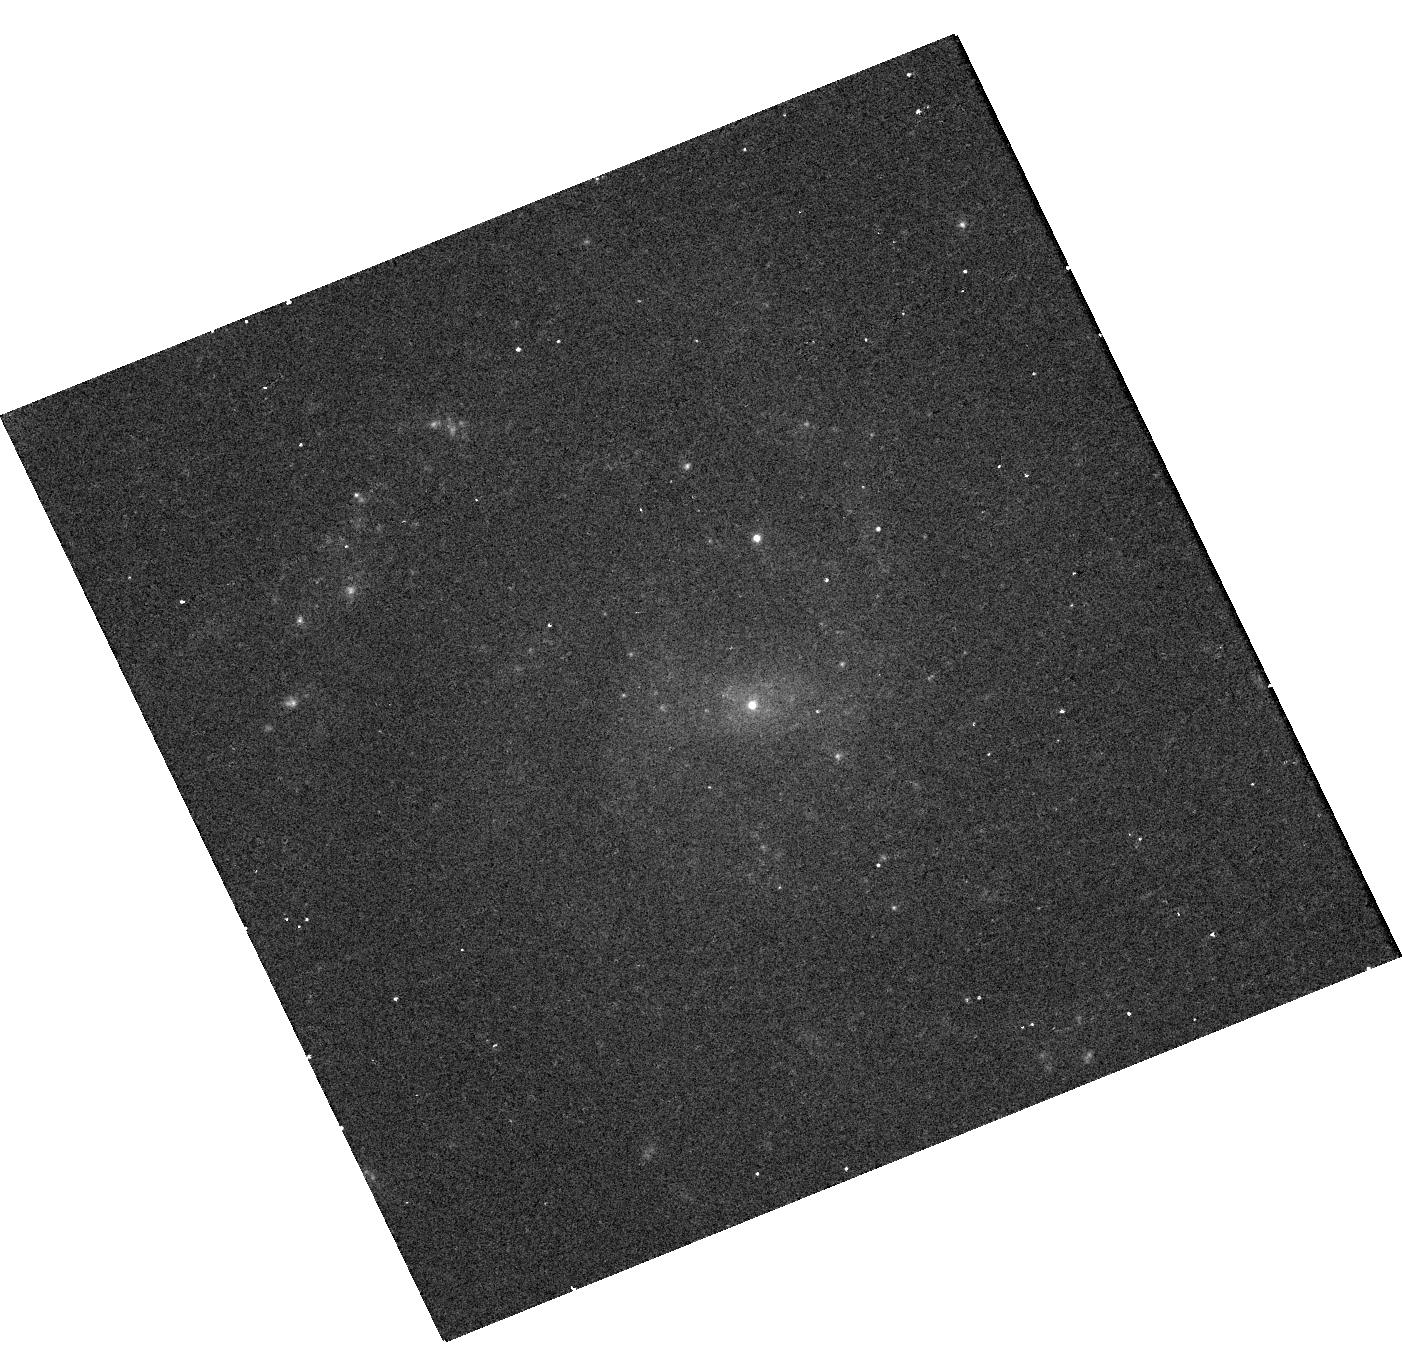
Target: J010607.17+004633.6
Instrument: WFC3/UVIS
Filter: F475W
Exposure: 10 min
Observation ID: hst_16843_02_wfc3_uvis_f475w_ierc02

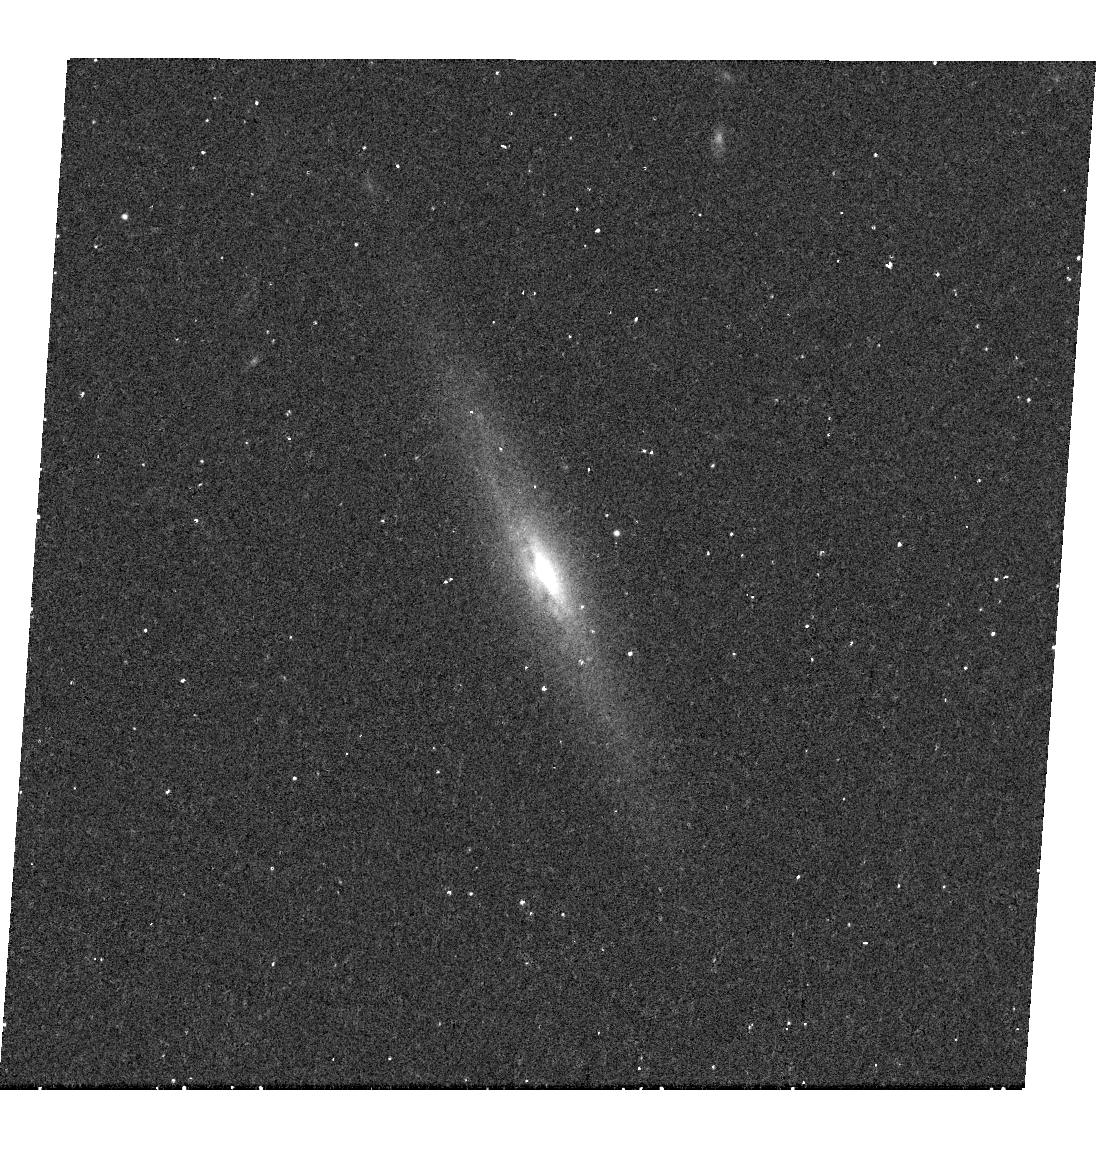
Target: J122603.63+081519.0
Instrument: WFC3/UVIS
Filter: F680N
Exposure: 17 min
Observation ID: hst_16843_08_wfc3_uvis_f680n_ierc08

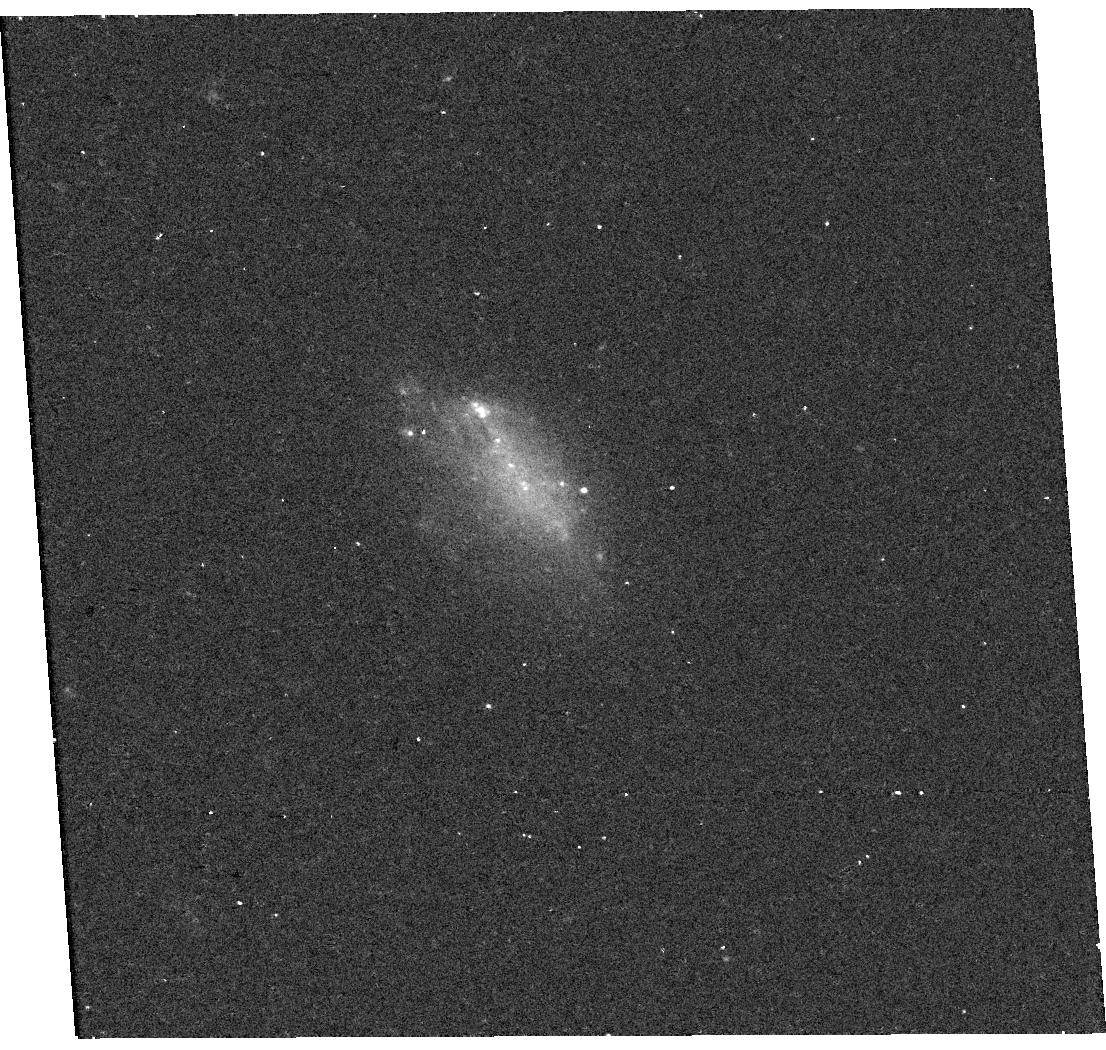
Target: J090313.10+482415.5
Instrument: WFC3/UVIS
Filter: F475W
Exposure: 10 min
Observation ID: hst_16843_03_wfc3_uvis_f475w_ierc03

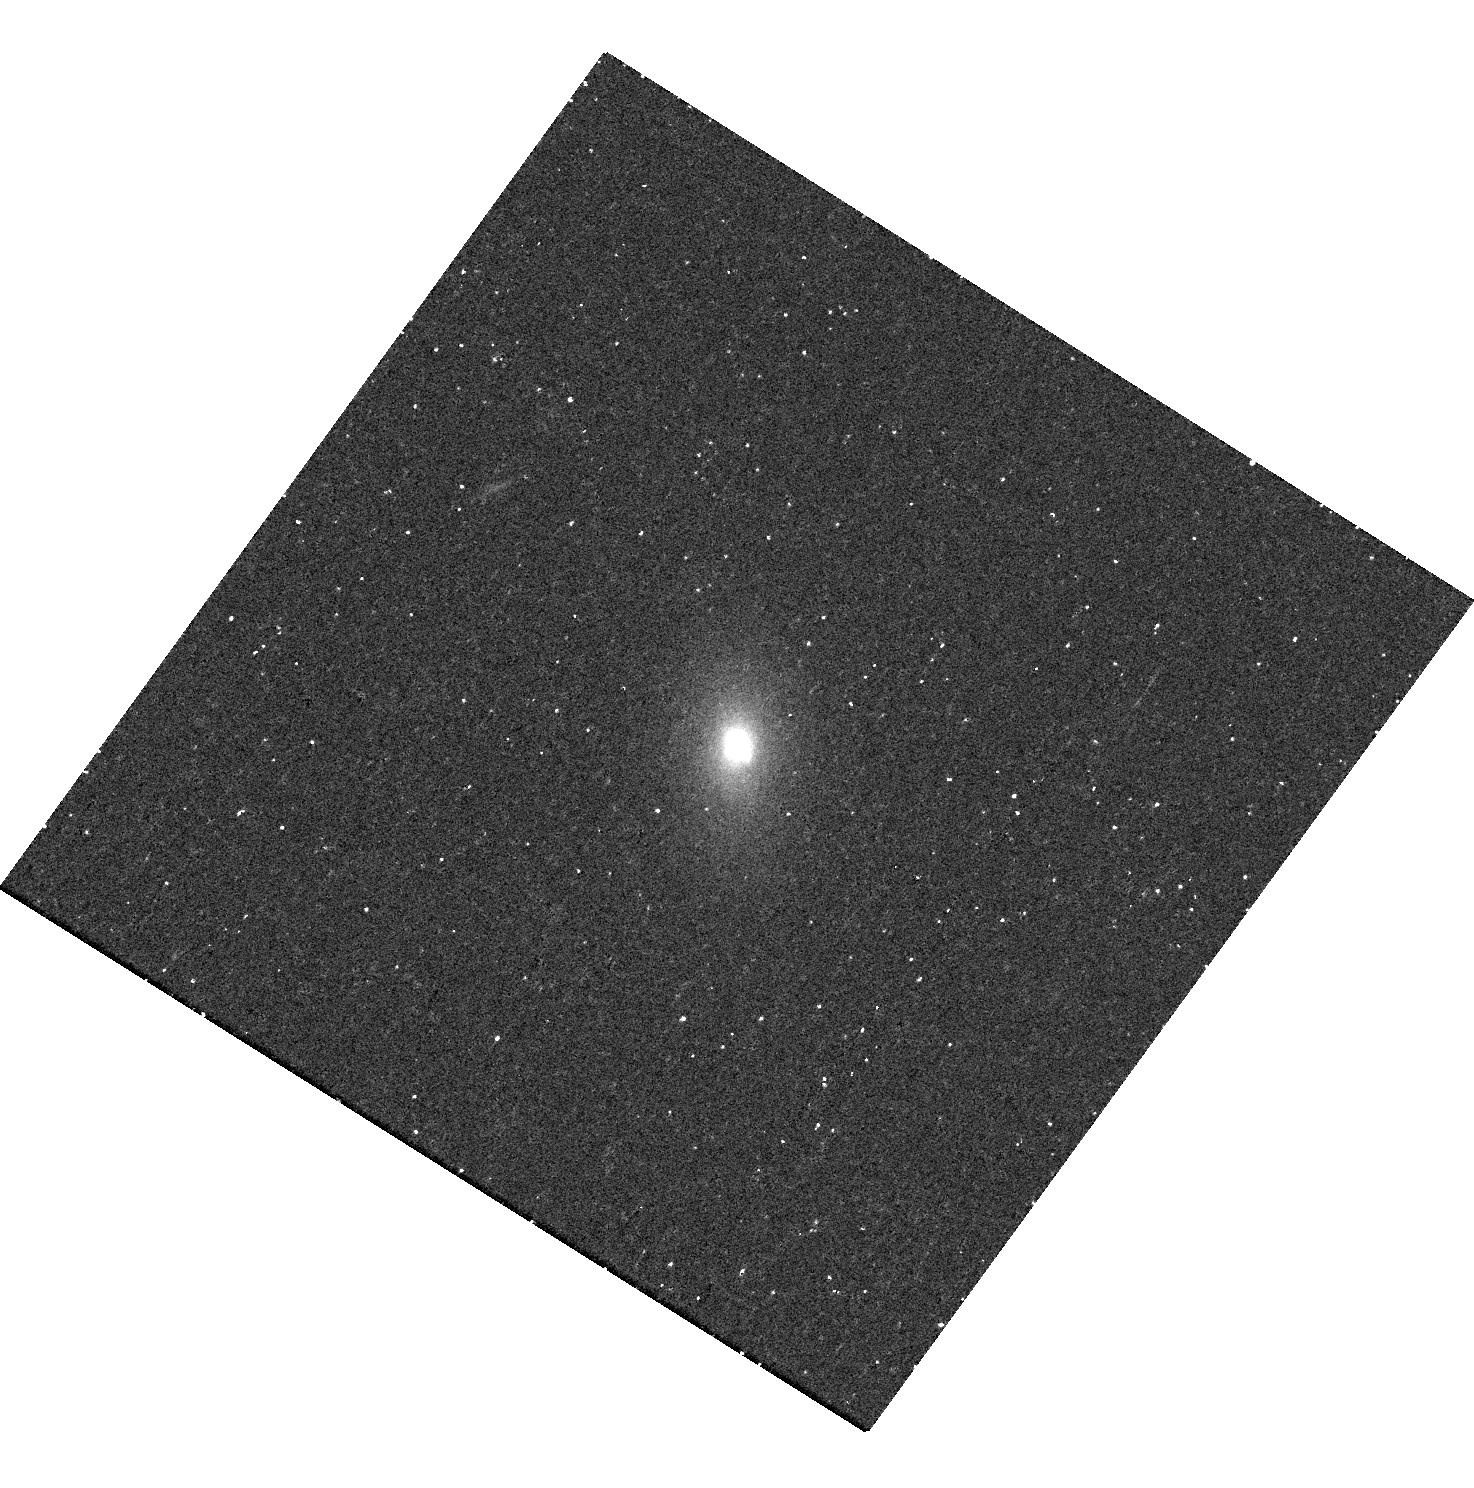
Target: J122011.25+302008.1
Instrument: WFC3/UVIS
Filter: F680N
Exposure: 18 min
Observation ID: hst_16843_07_wfc3_uvis_f680n_ierc07

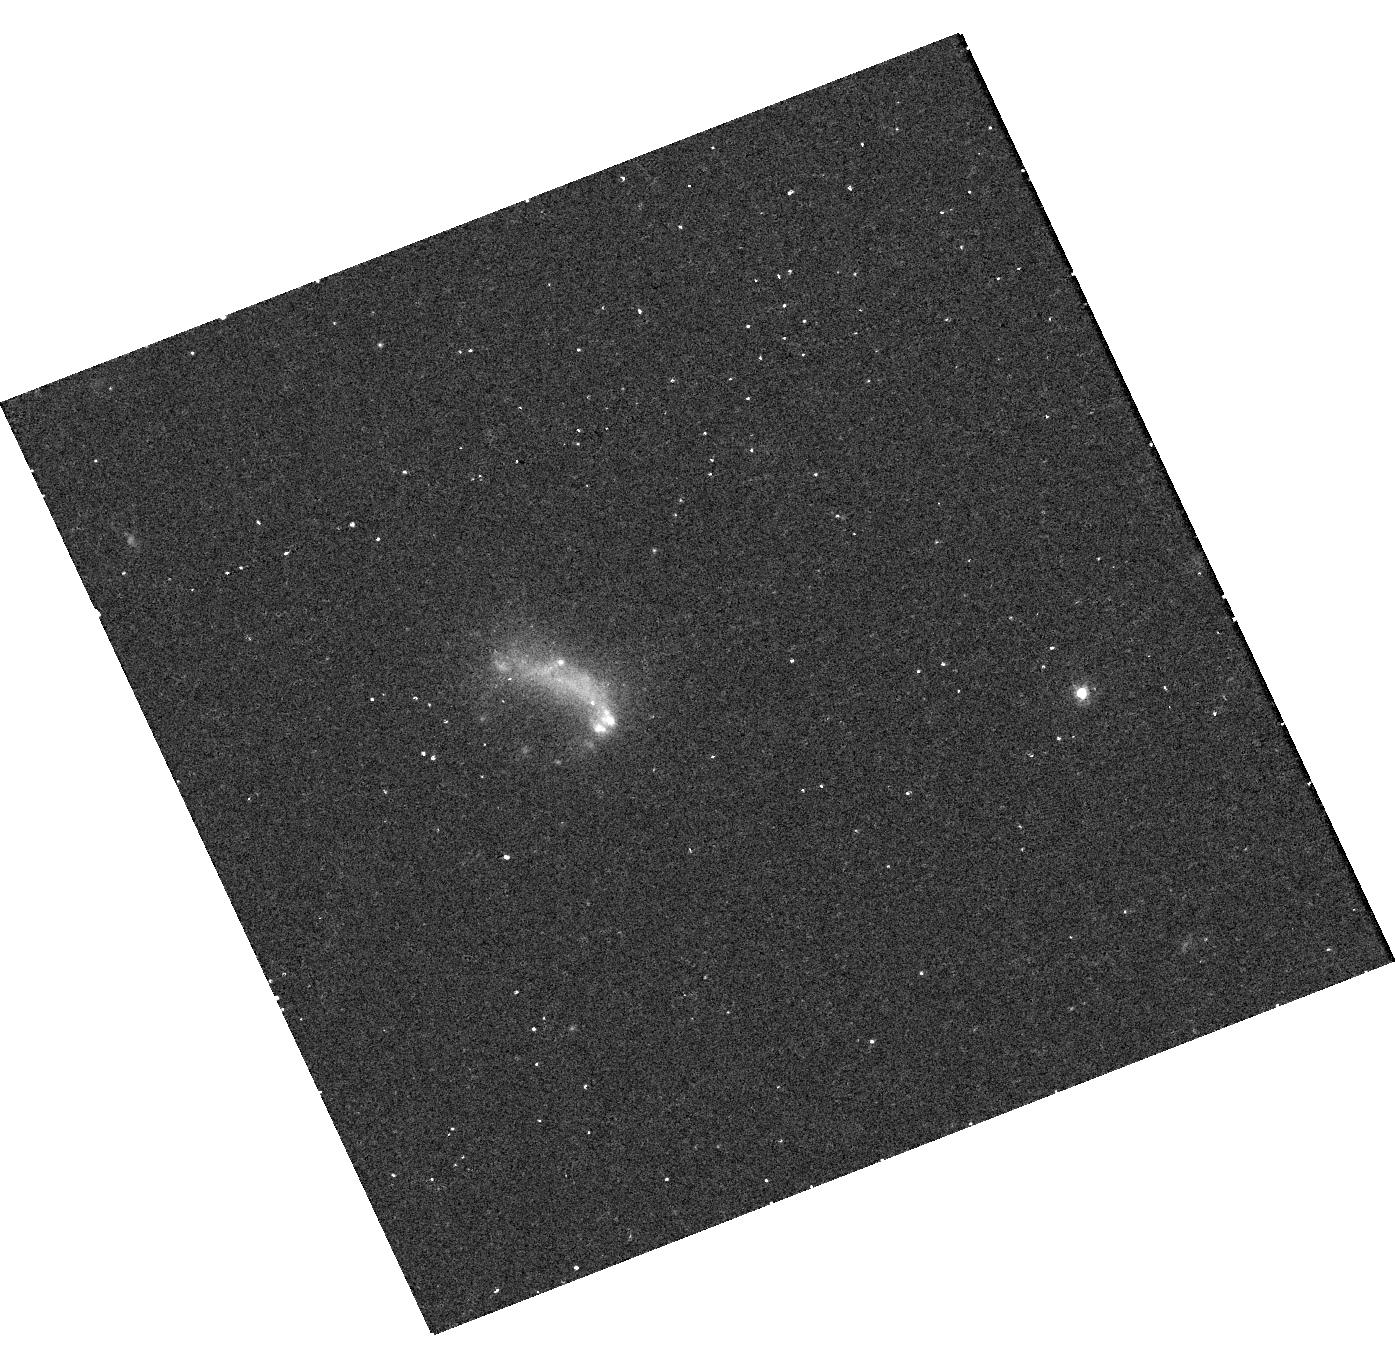
Target: J001900.30+150710.9
Instrument: WFC3/UVIS
Filter: F680N
Exposure: 18 min
Observation ID: hst_16843_01_wfc3_uvis_f680n_ierc01

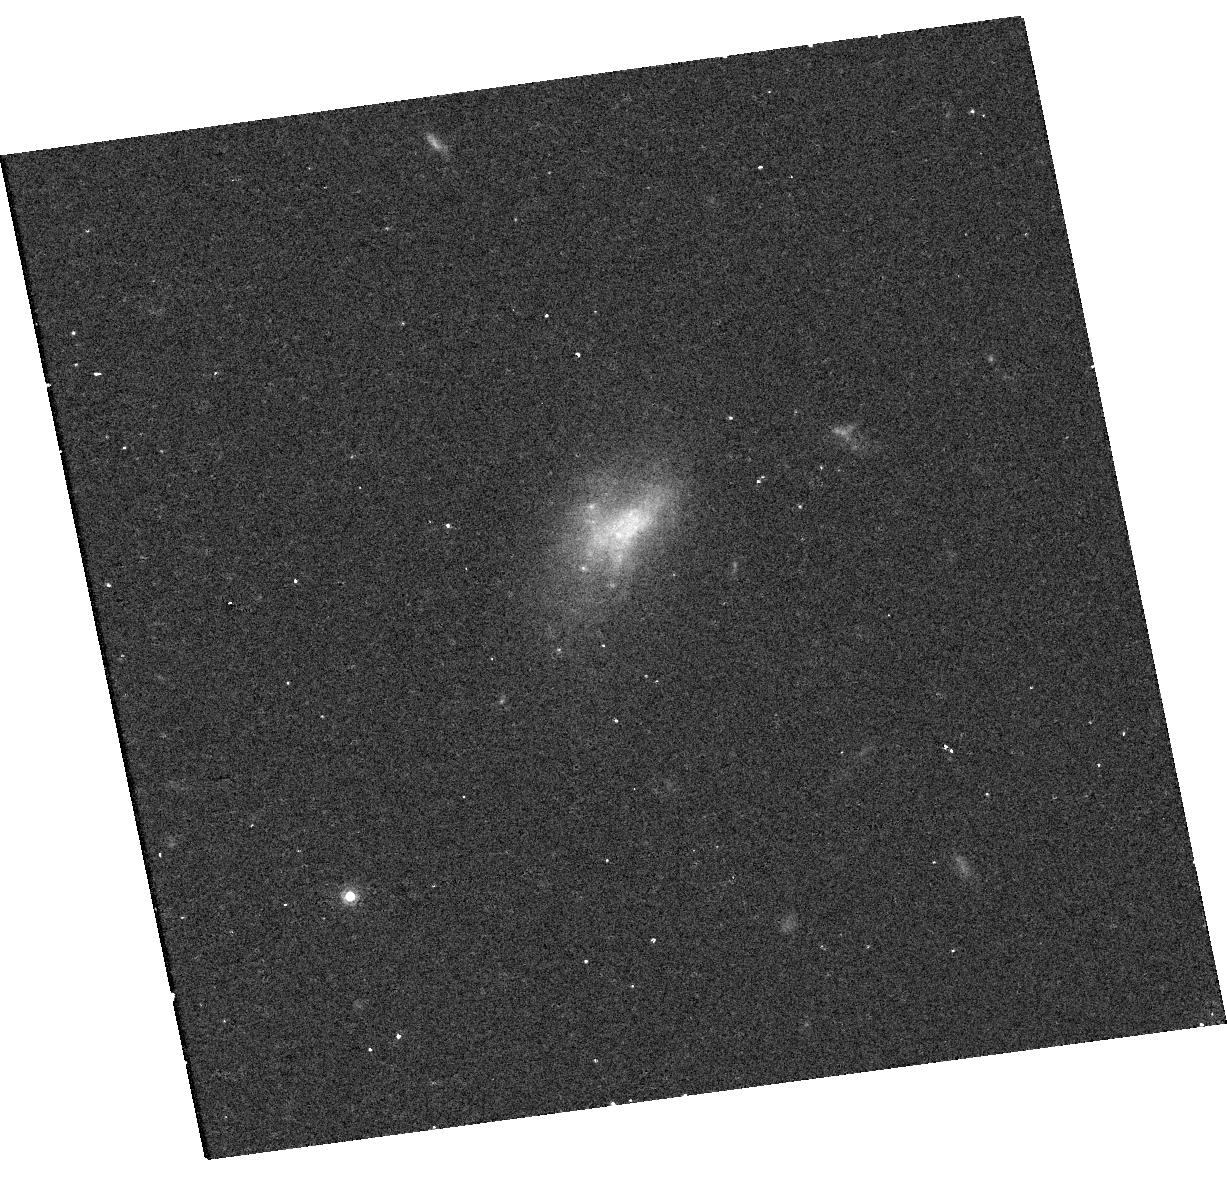
Target: J090908.65+565522.1
Instrument: WFC3/UVIS
Filter: F814W
Exposure: 12 min
Observation ID: hst_16843_04_wfc3_uvis_f814w_ierc04

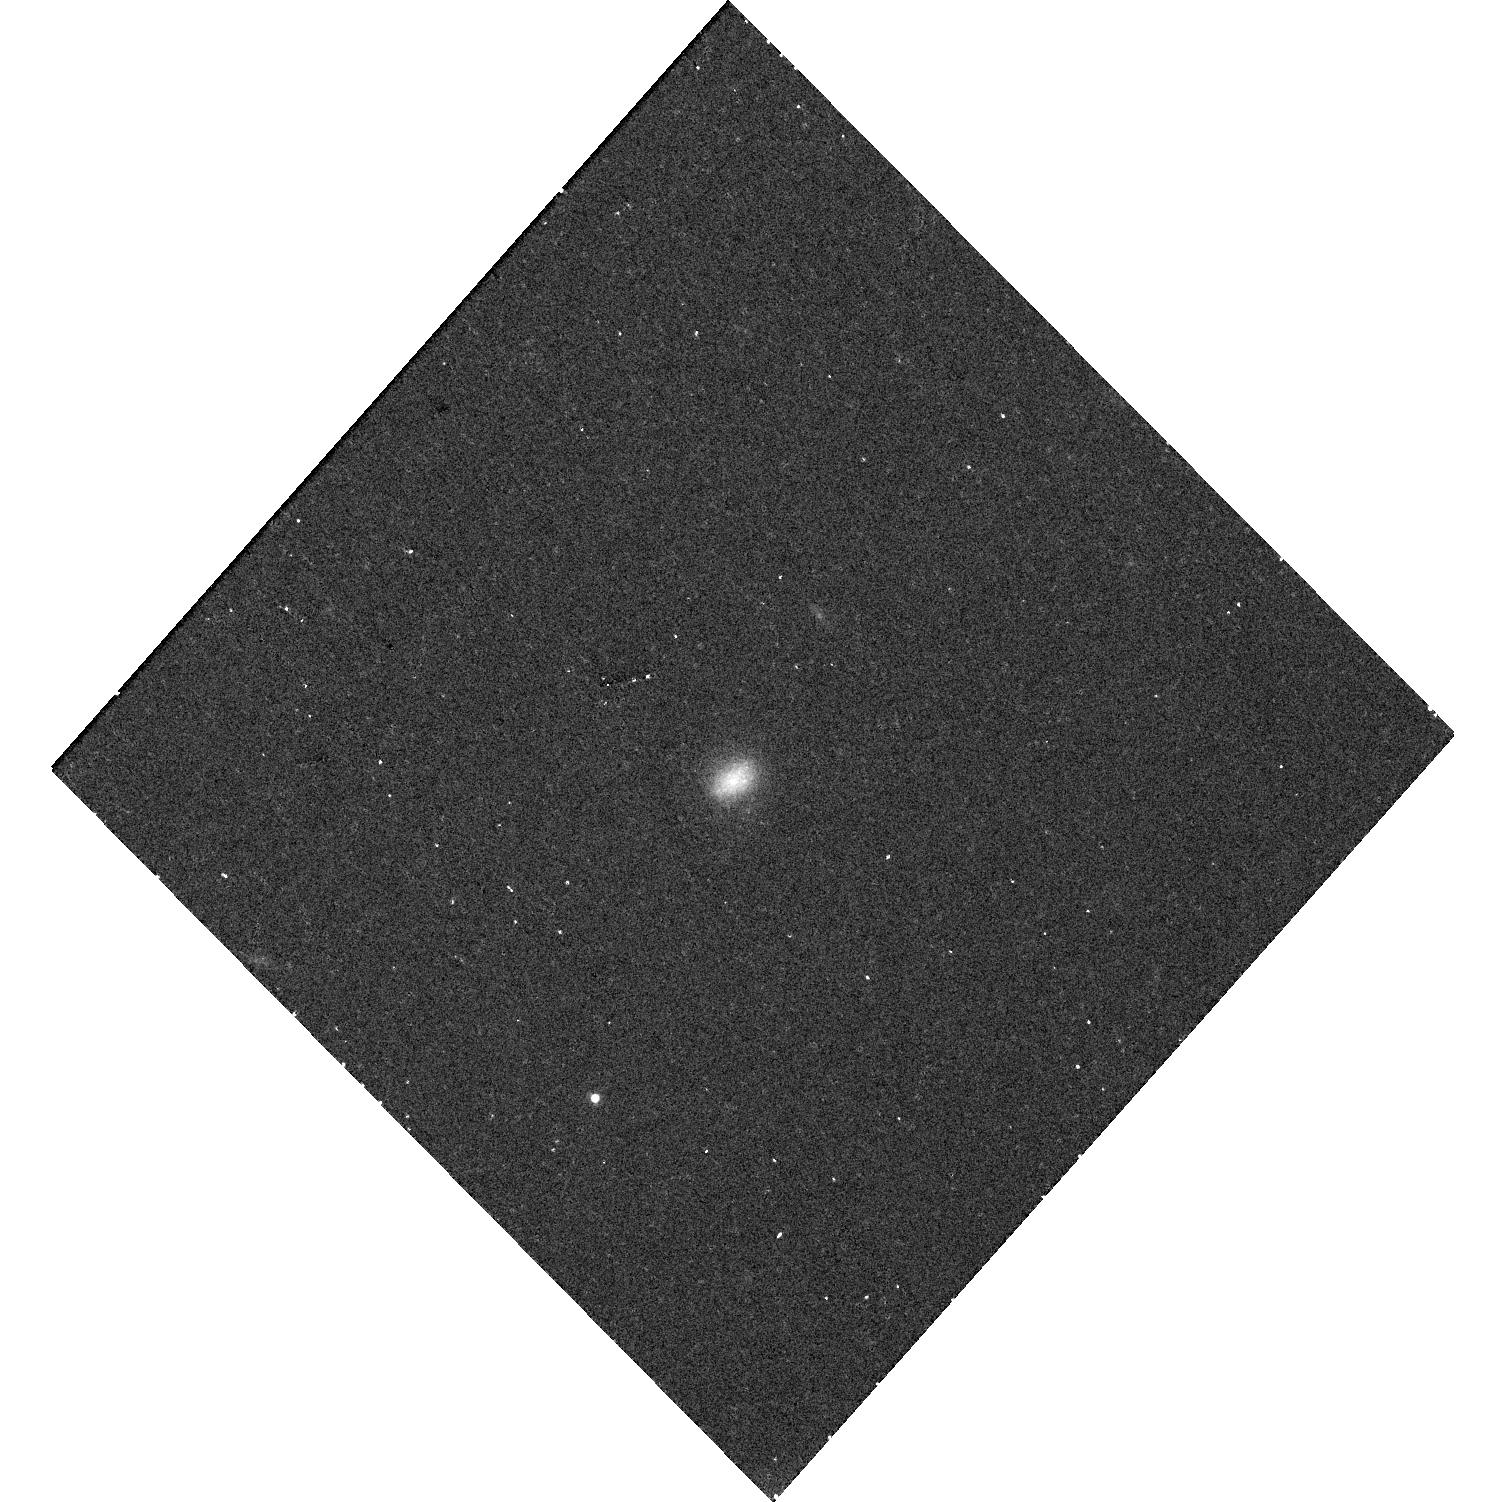
Target: J093138.47+563319.0
Instrument: WFC3/UVIS
Filter: F814W
Exposure: 12 min
Observation ID: hst_16843_05_wfc3_uvis_f814w_ierc05

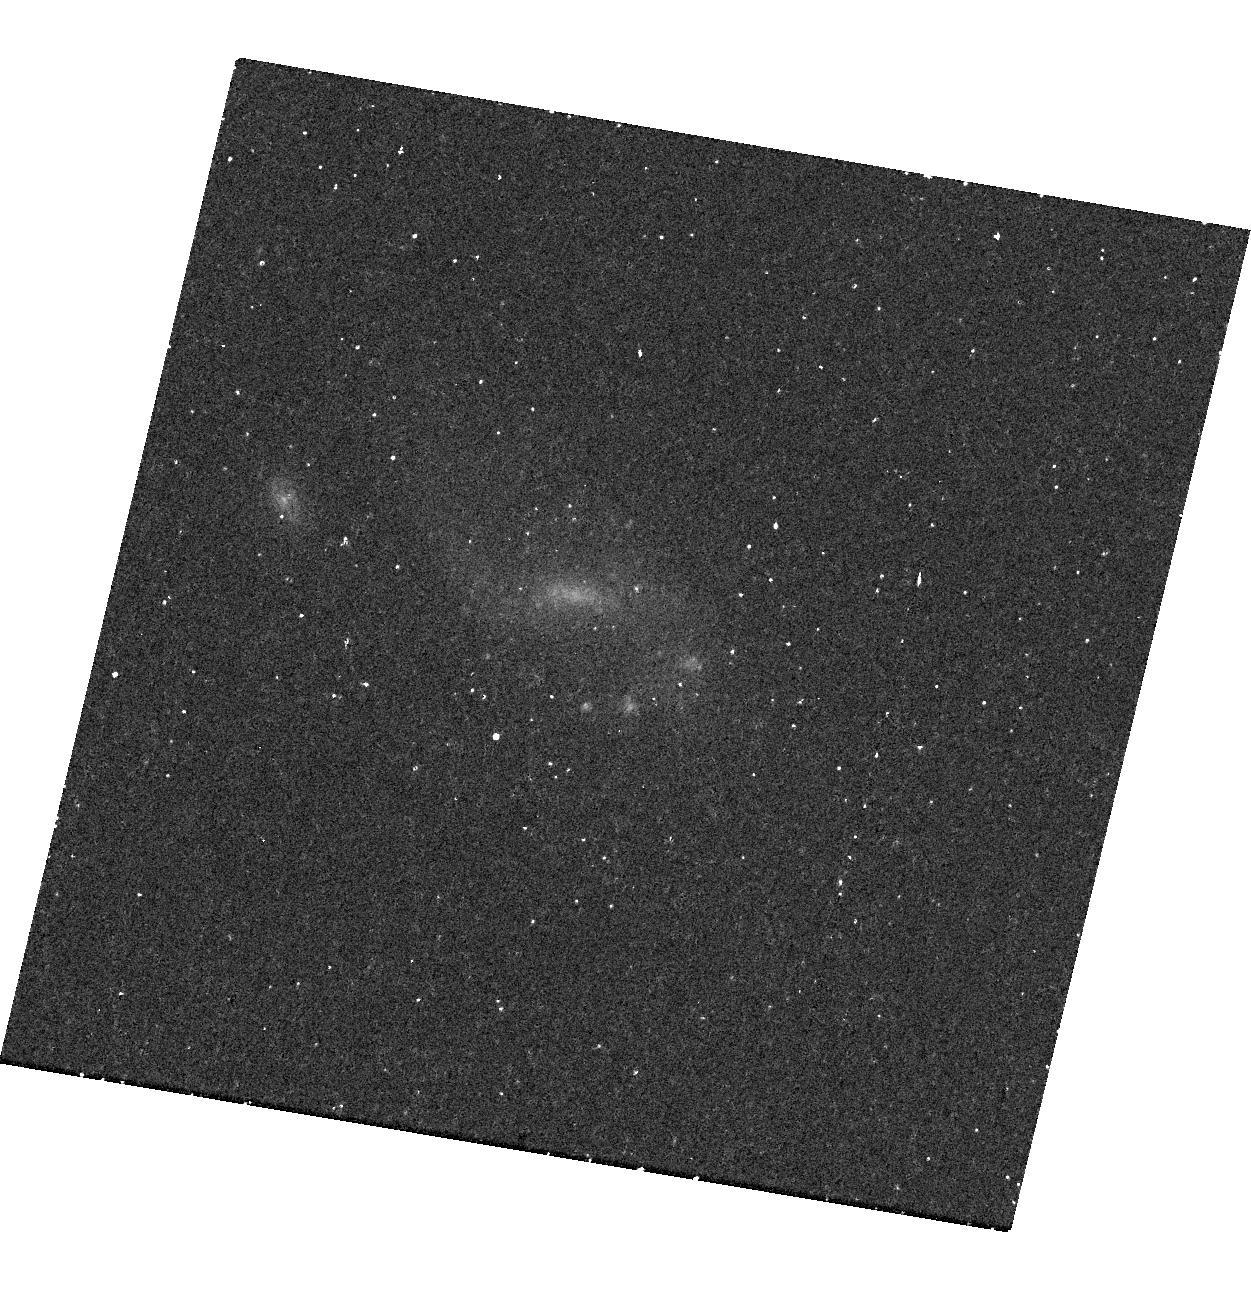
Target: J113642.72+264337.6
Instrument: WFC3/UVIS
Filter: F680N
Exposure: 18 min
Observation ID: hst_16843_06_wfc3_uvis_f680n_ierc06

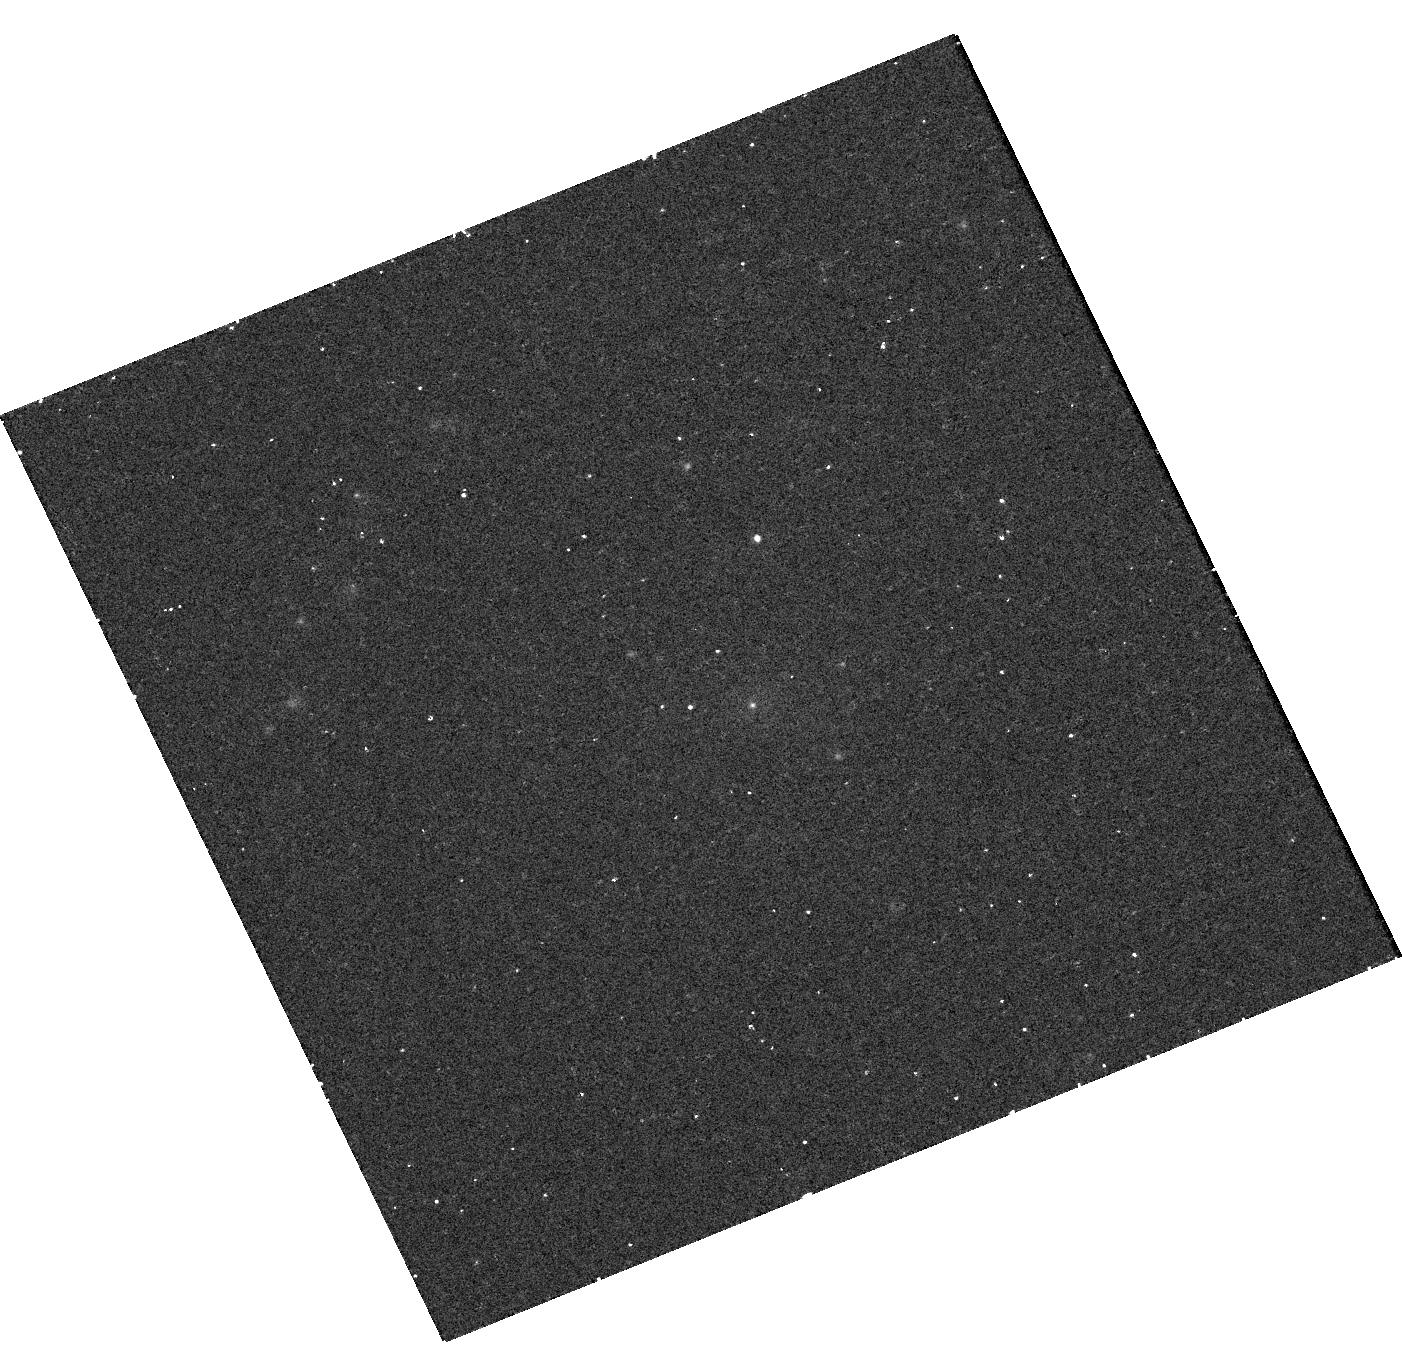
Target: J010607.17+004633.6
Instrument: WFC3/UVIS
Filter: F665N
Exposure: 18 min
Observation ID: hst_16843_02_wfc3_uvis_f665n_ierc02

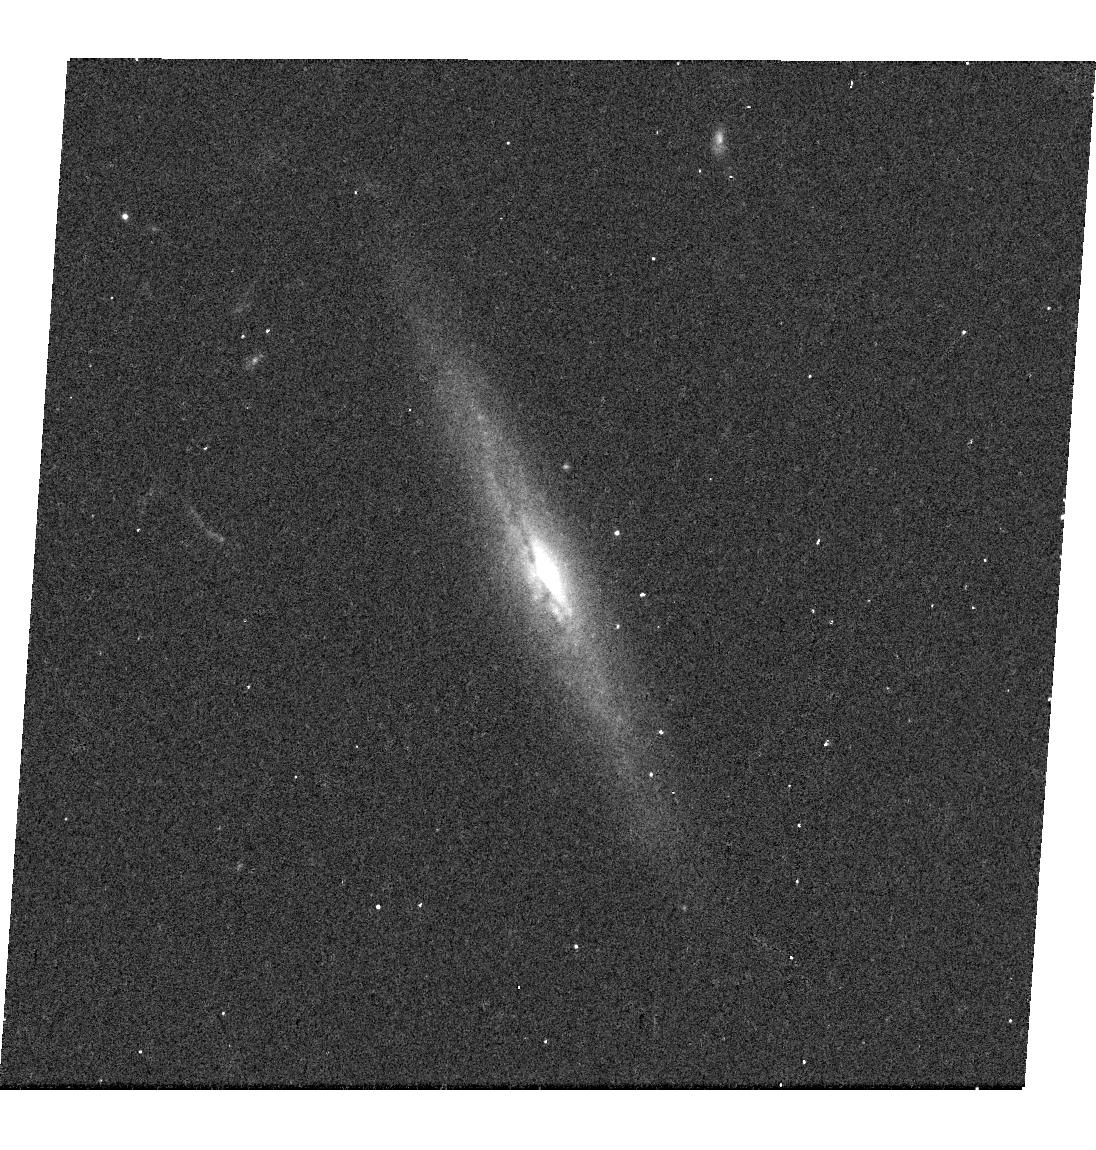
Target: J122603.63+081519.0
Instrument: WFC3/UVIS
Filter: F475W
Exposure: 9 min
Observation ID: hst_16843_08_wfc3_uvis_f475w_ierc08

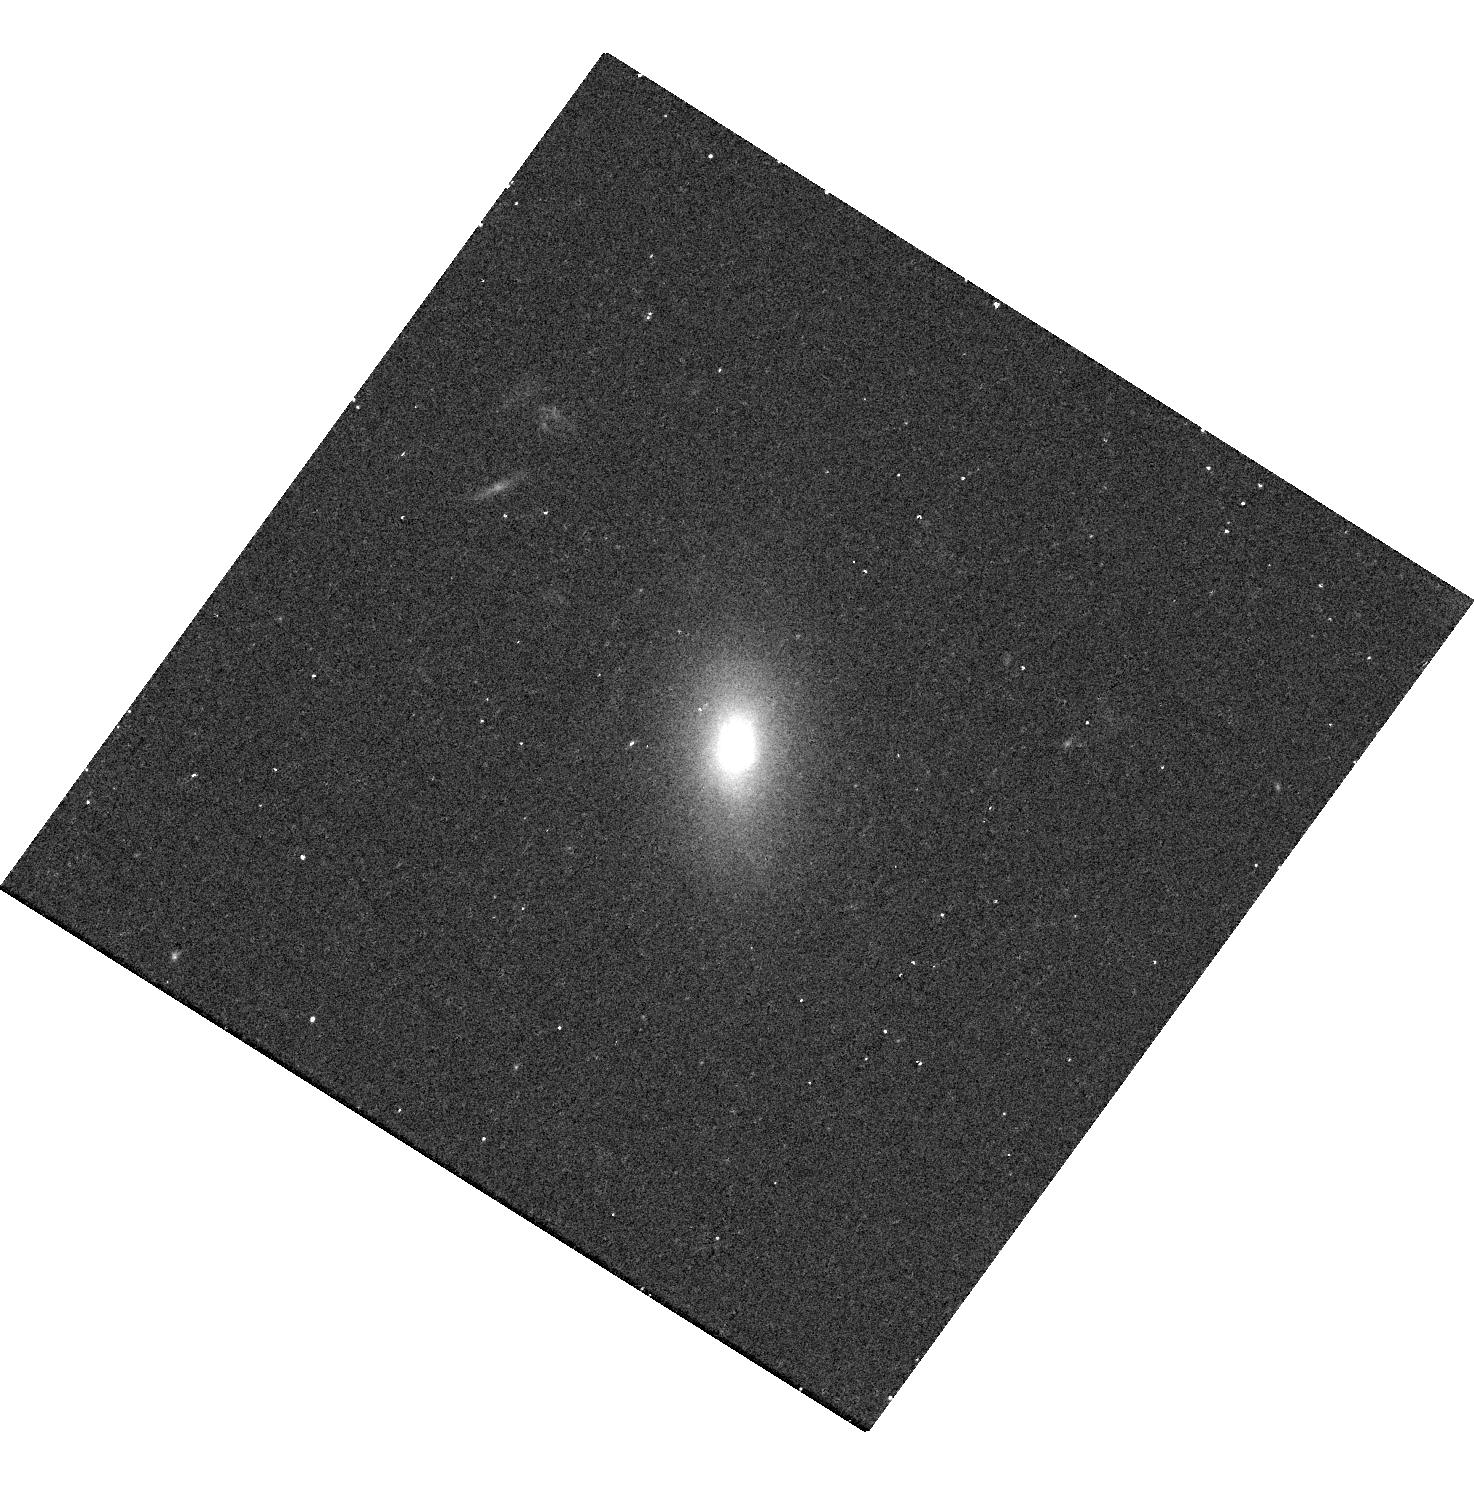
Target: J122011.25+302008.1
Instrument: WFC3/UVIS
Filter: F814W
Exposure: 10 min
Observation ID: hst_16843_07_wfc3_uvis_f814w_ierc07

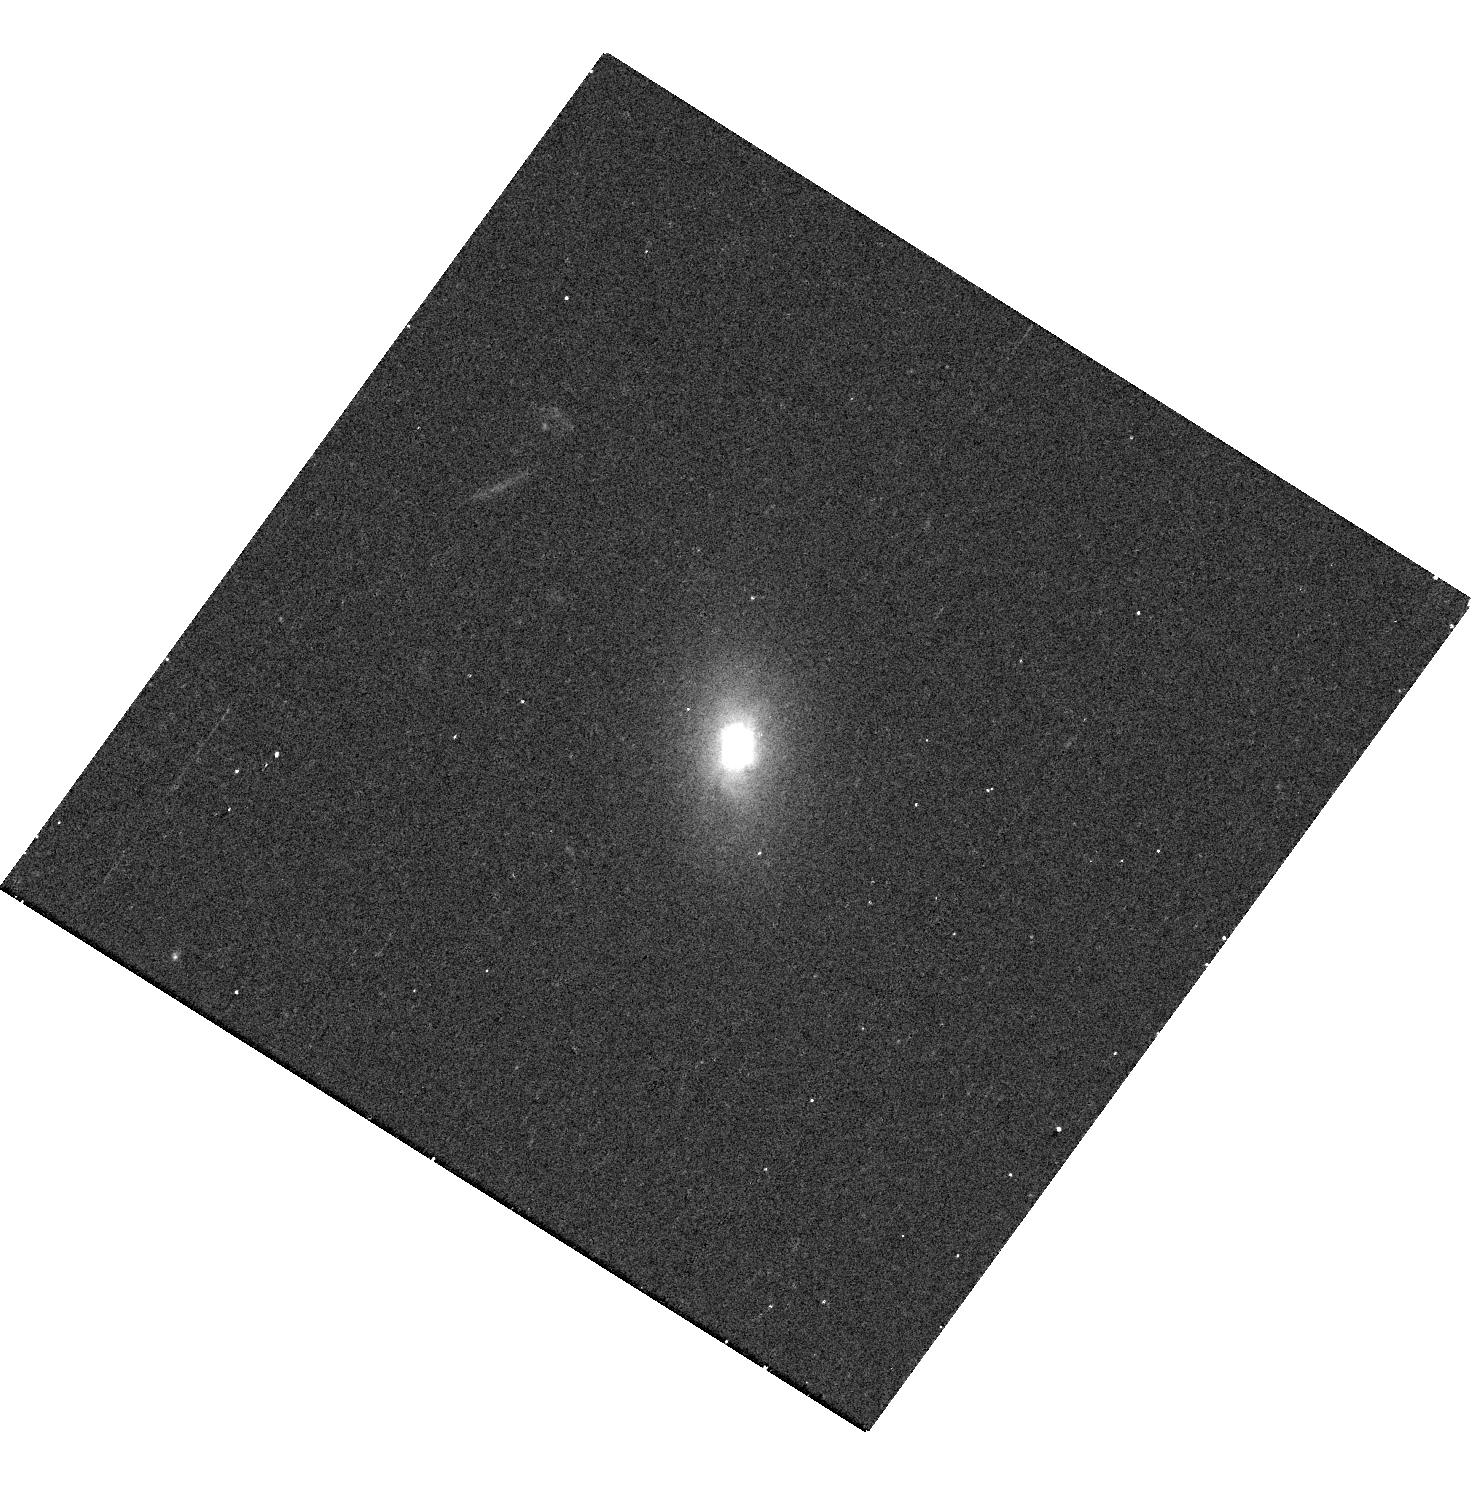
Target: J122011.25+302008.1
Instrument: WFC3/UVIS
Filter: F475W
Exposure: 10 min
Observation ID: hst_16843_07_wfc3_uvis_f475w_ierc07

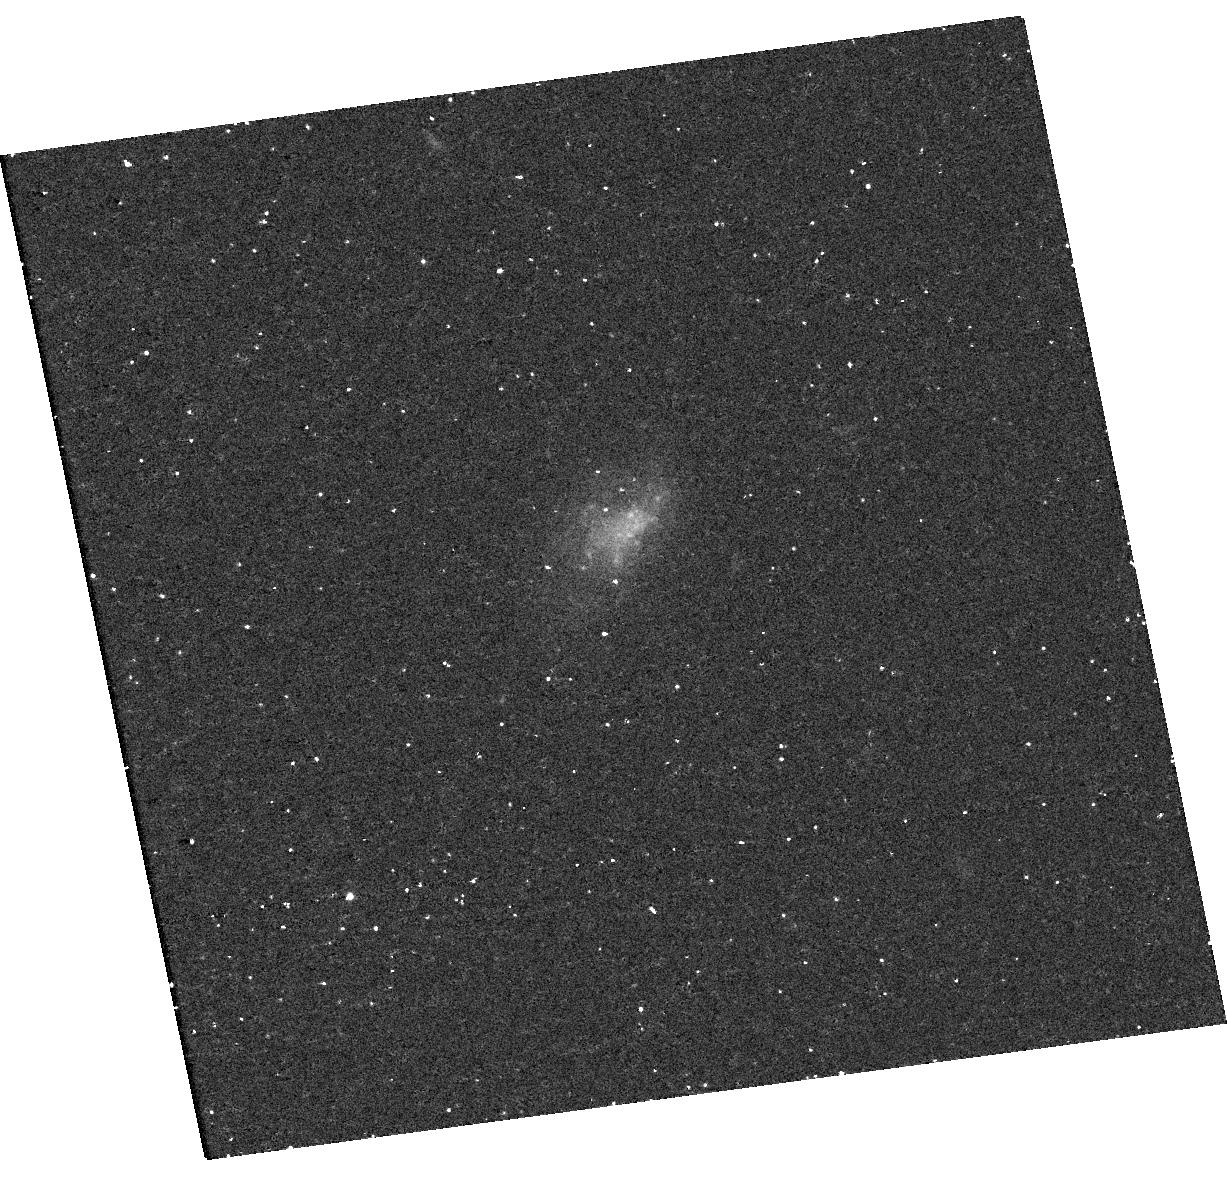
Target: J090908.65+565522.1
Instrument: WFC3/UVIS
Filter: F680N
Exposure: 19 min
Observation ID: hst_16843_04_wfc3_uvis_f680n_ierc04

Dwarf Galaxies with Radio-Selected (and Sometimes Wandering) Massive Black Holes (PI: Reines, Amy E.)

Using high-resolution observations from the Very Large Array, Reines et al. (2020) discovered a set of compact radio sources in nearby dwarf galaxies with luminosities indicative of accreting massive BHs. Moreover, many of these radio sources are not in the centers of the galaxies with offsets as large as ~4'' (~2 kpc). We propose Chandra and HST observations of 8 dwarf galaxies hosting radio-selected massive BHs to 1) firmly establish the presence of massive BHs (some of which are `wandering') in these dwarf galaxies and characterize the compact X-ray emission from the BHs, 2) place some constraints on the BH masses and Eddington ratios, and 3) search for stellar counterparts of the BHs and determine spatially-resolved star formation rates in the host galaxies.